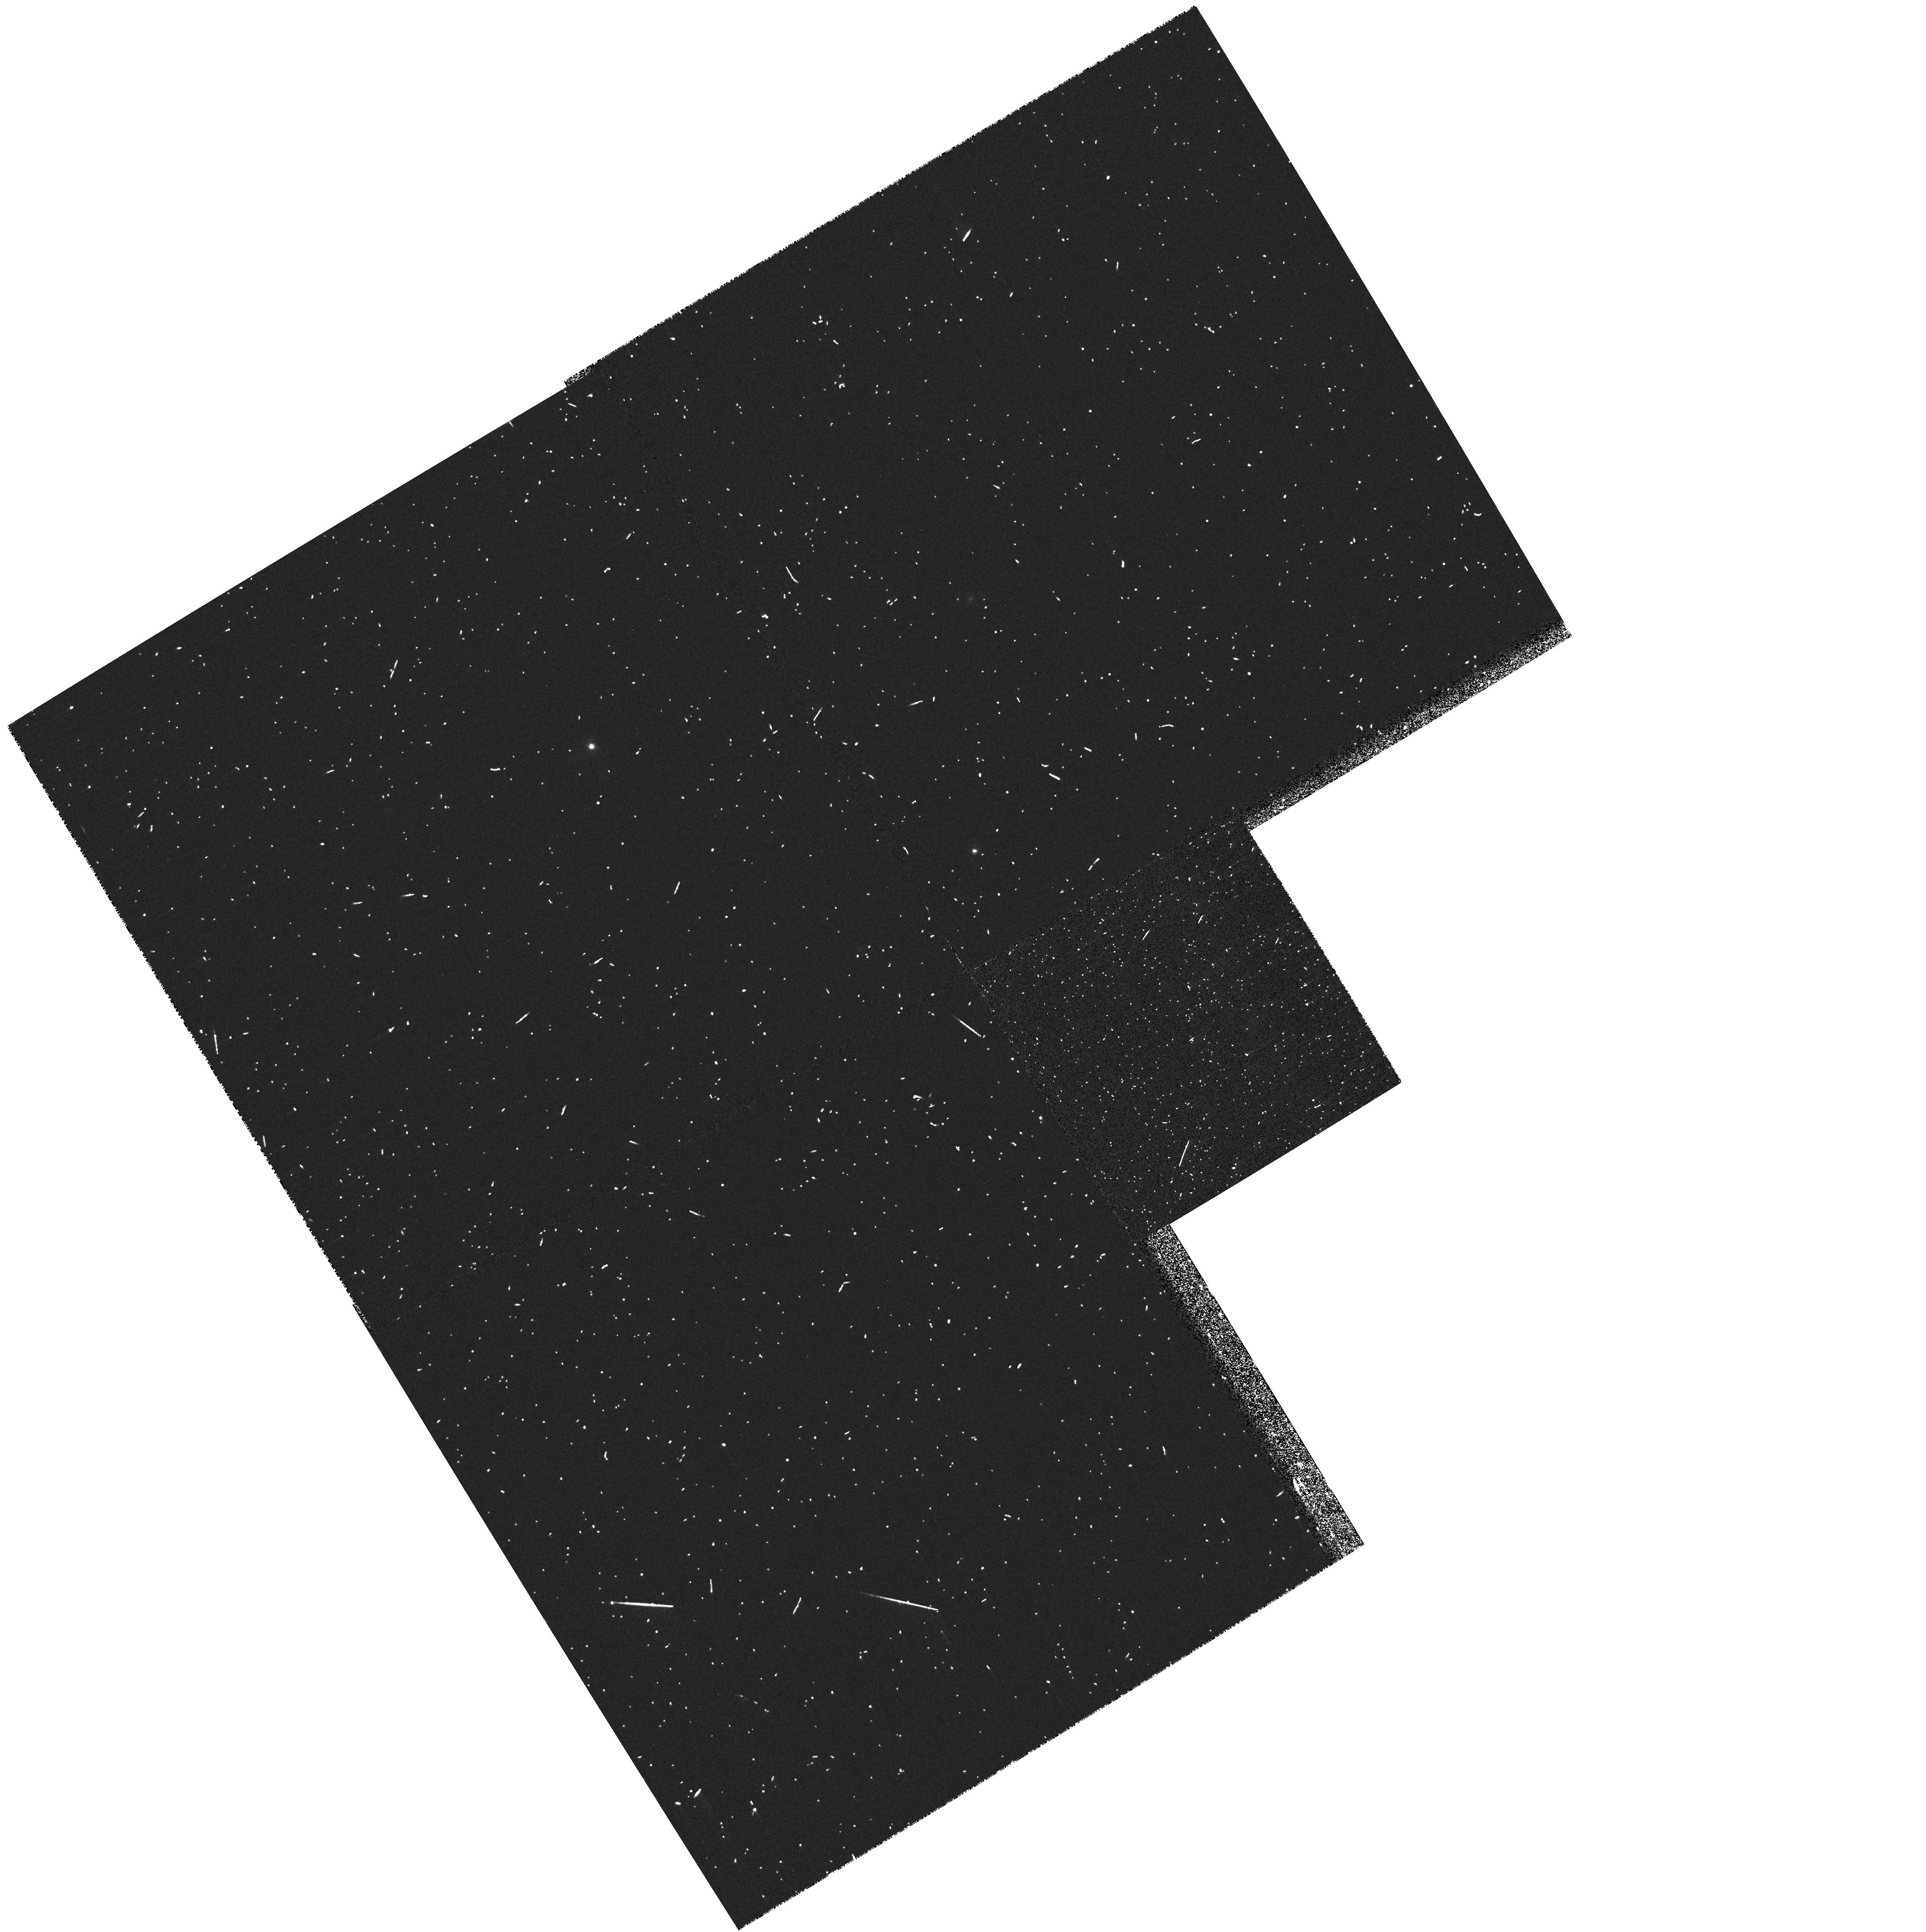
Target: PG1307+085. Instrument: WFPC2/PC. Filter: FR533N33. Exposure: 5 min. Observation ID: u5cd0702r

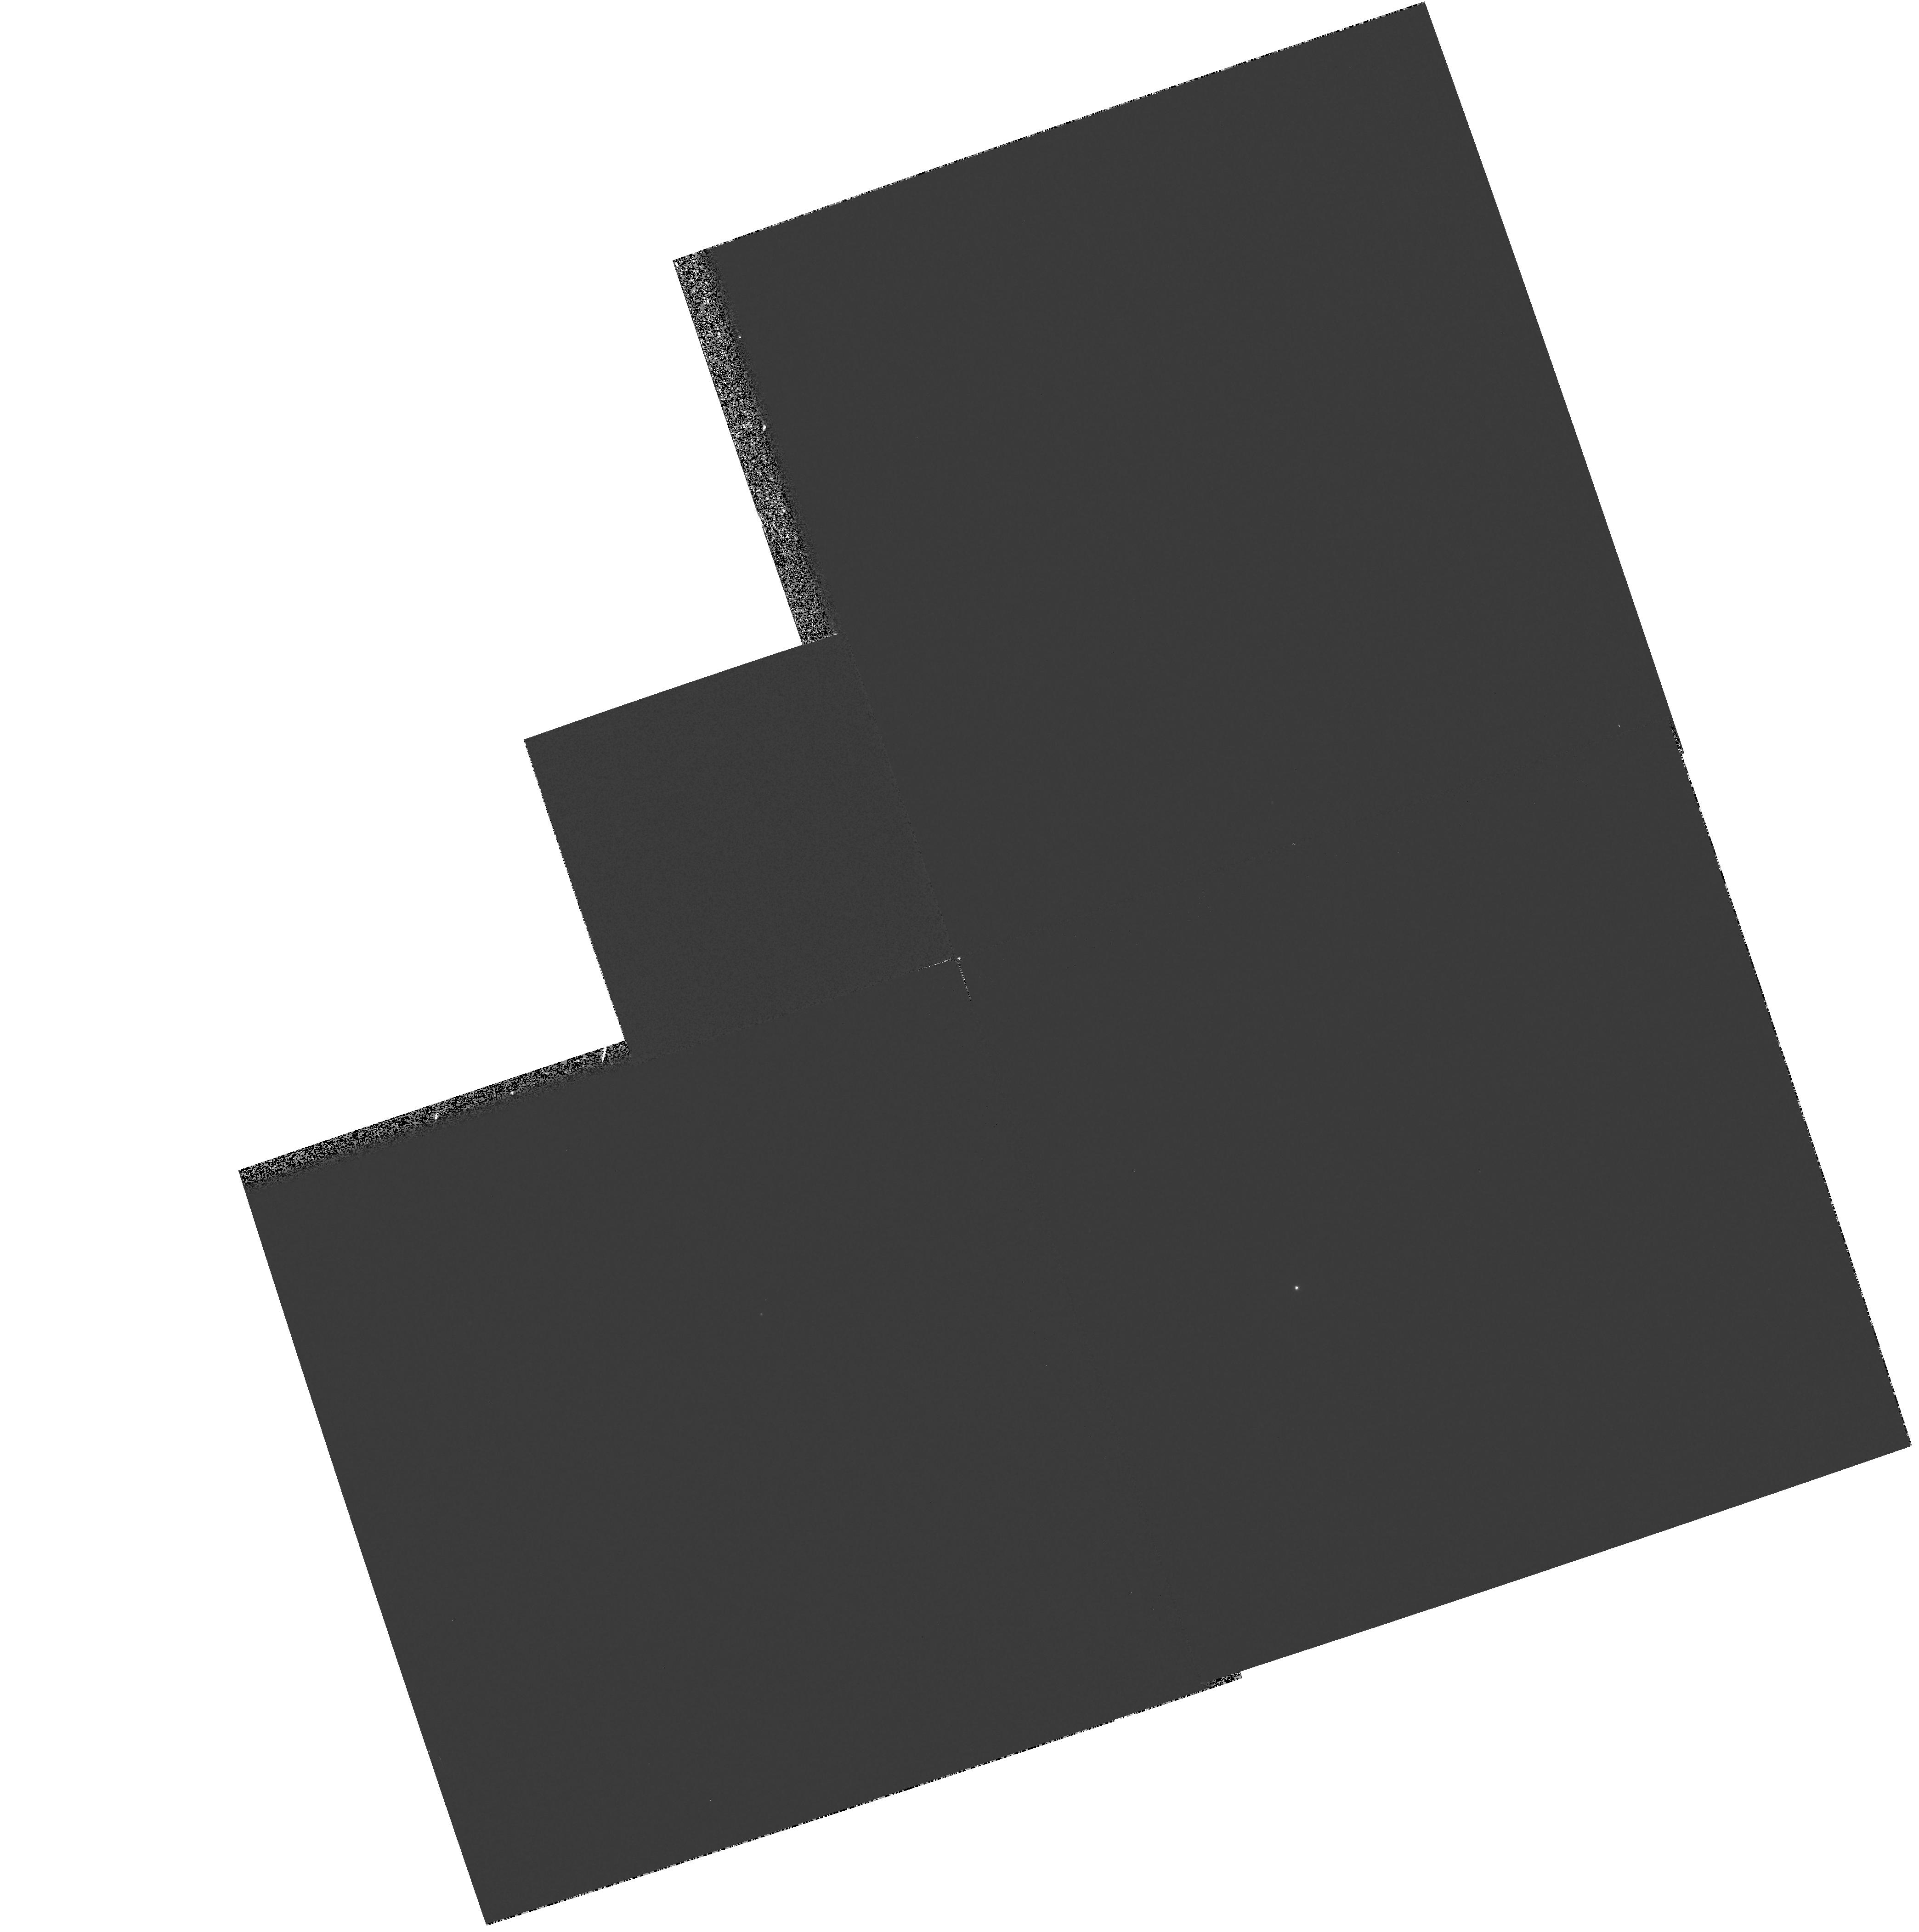
Target: PG0052+251. Instrument: WFPC2/PC. Filter: F588N. Exposure: 4 min. Observation ID: hst_8239_02_wfpc2_pc_f588n_u5cd02

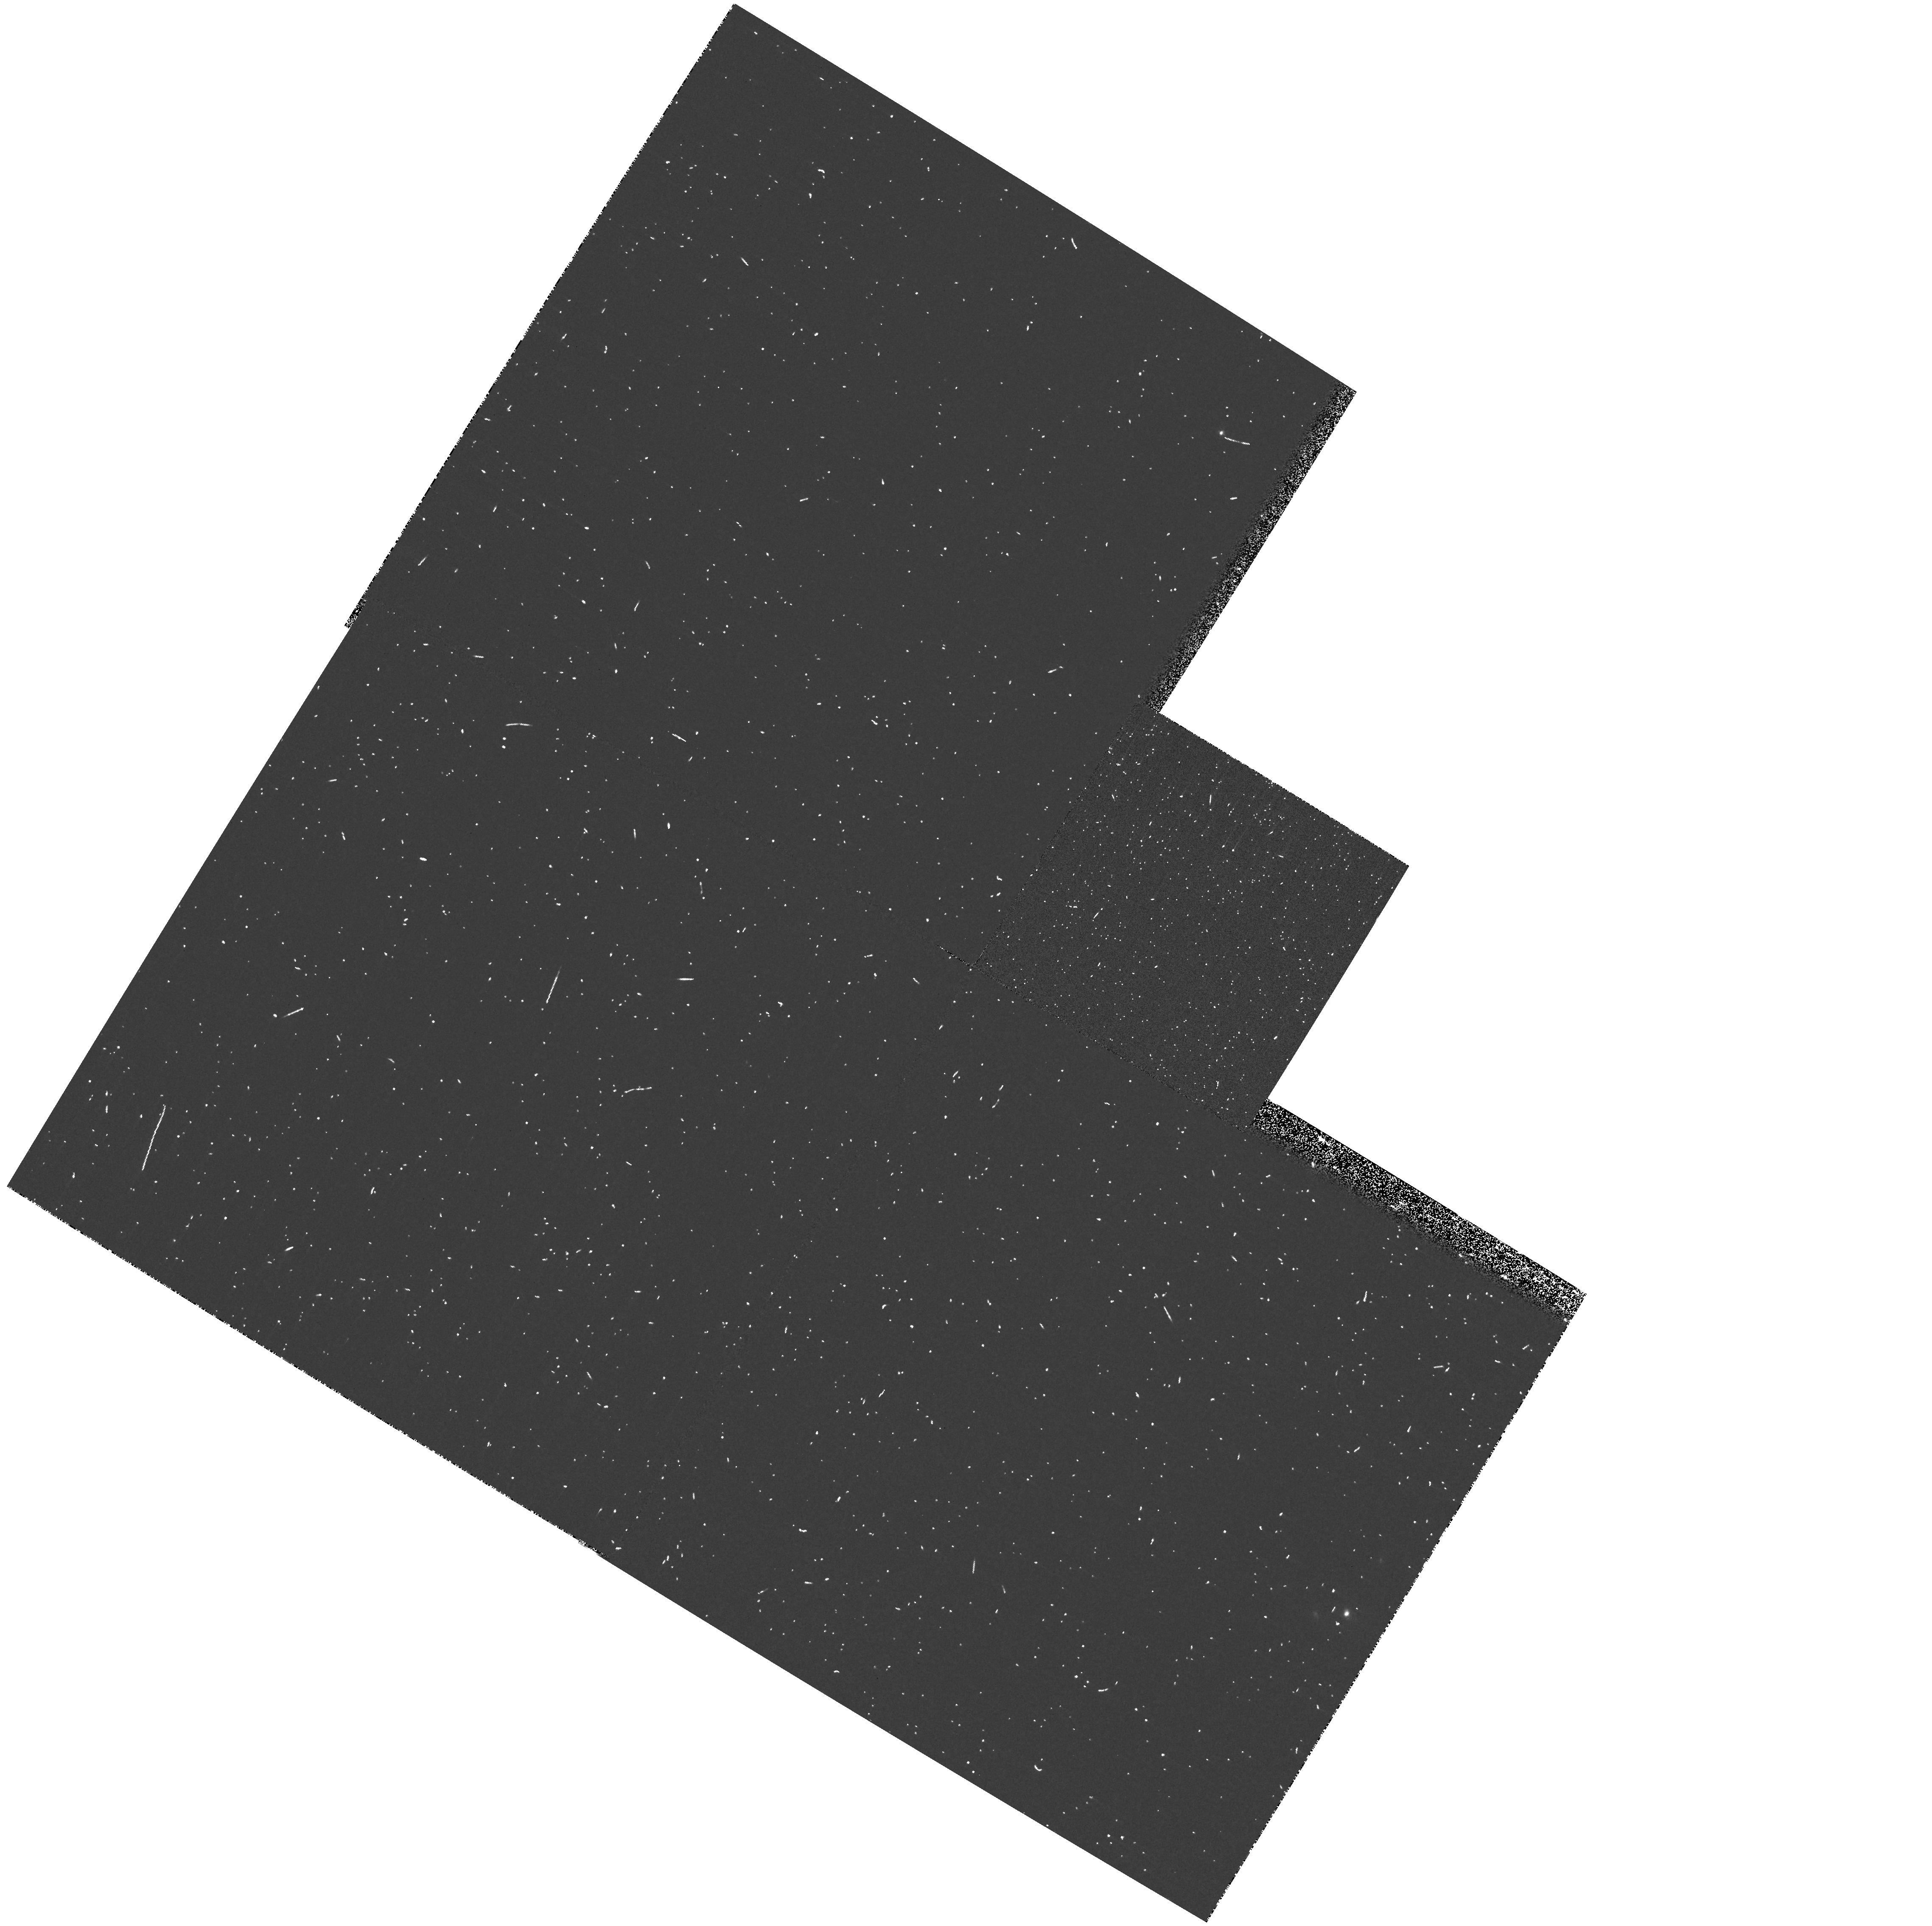
Target: PG1012+008. Instrument: WFPC2/PC. Filter: FR533N. Exposure: 7 min. Observation ID: u5cd1503r

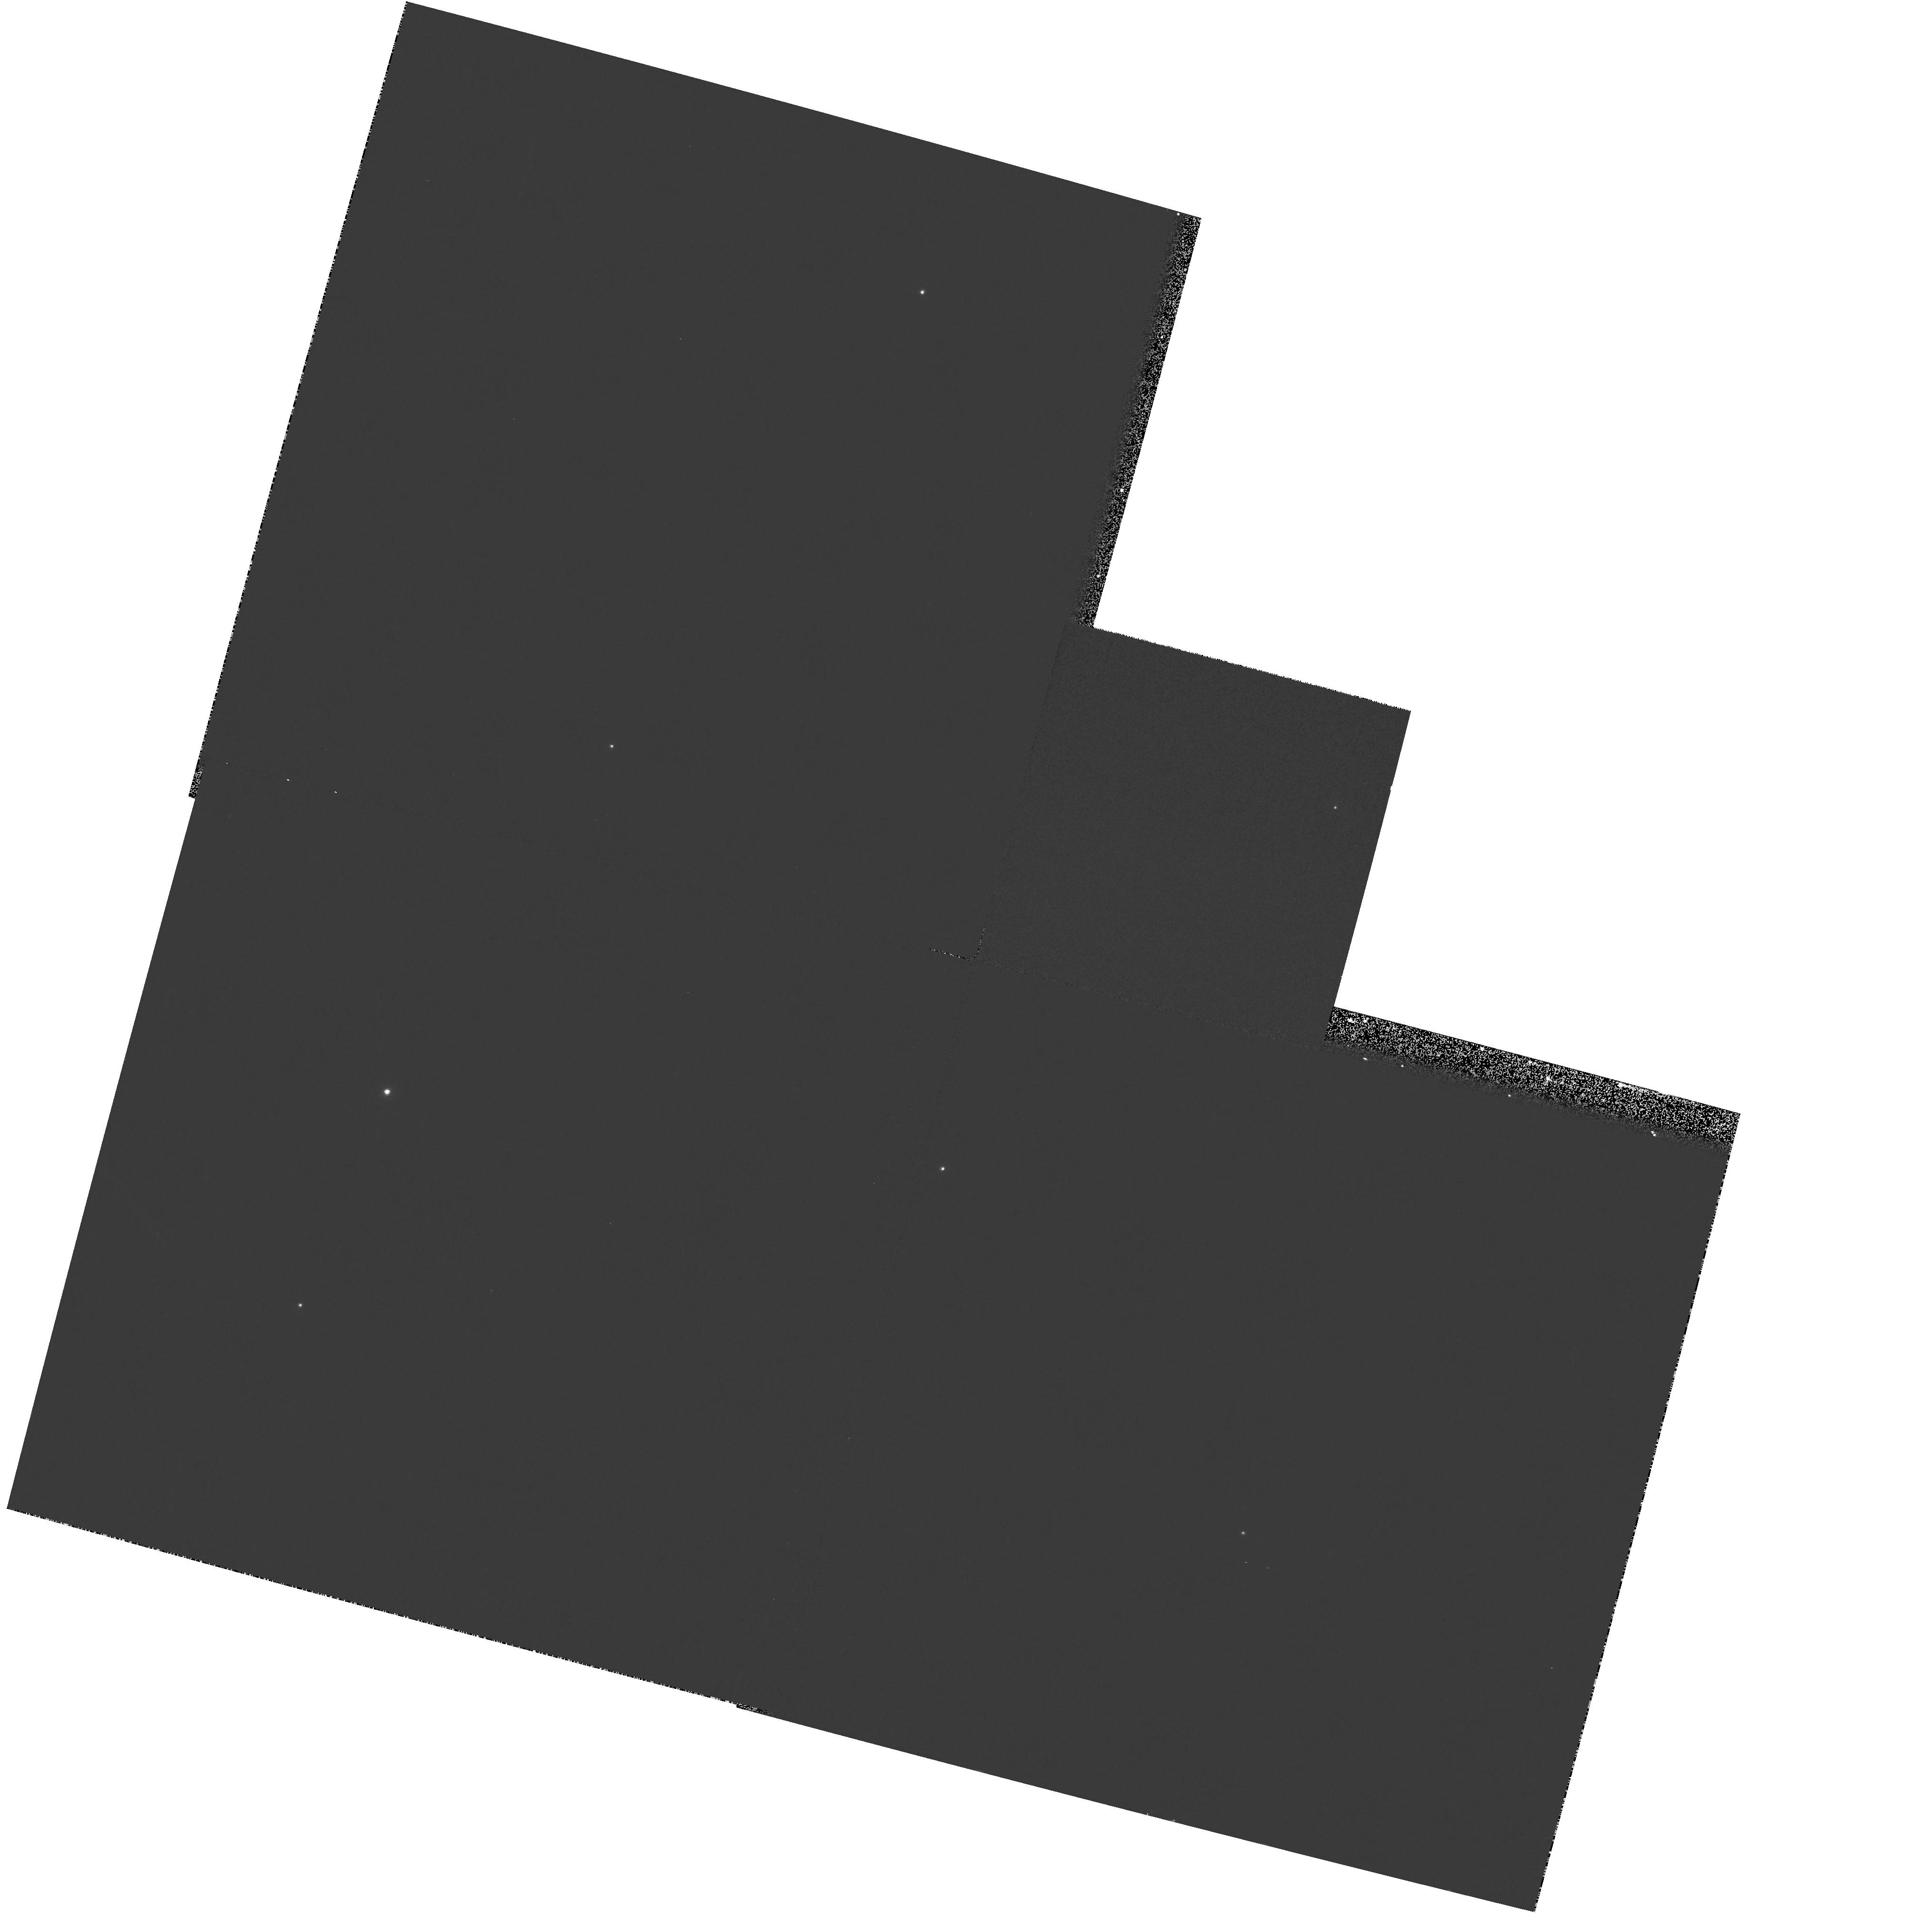
Target: PG1049-005. Instrument: WFPC2/PC. Filter: F673N. Exposure: 4 min. Observation ID: hst_8239_06_wfpc2_pc_f673n_u5cd06

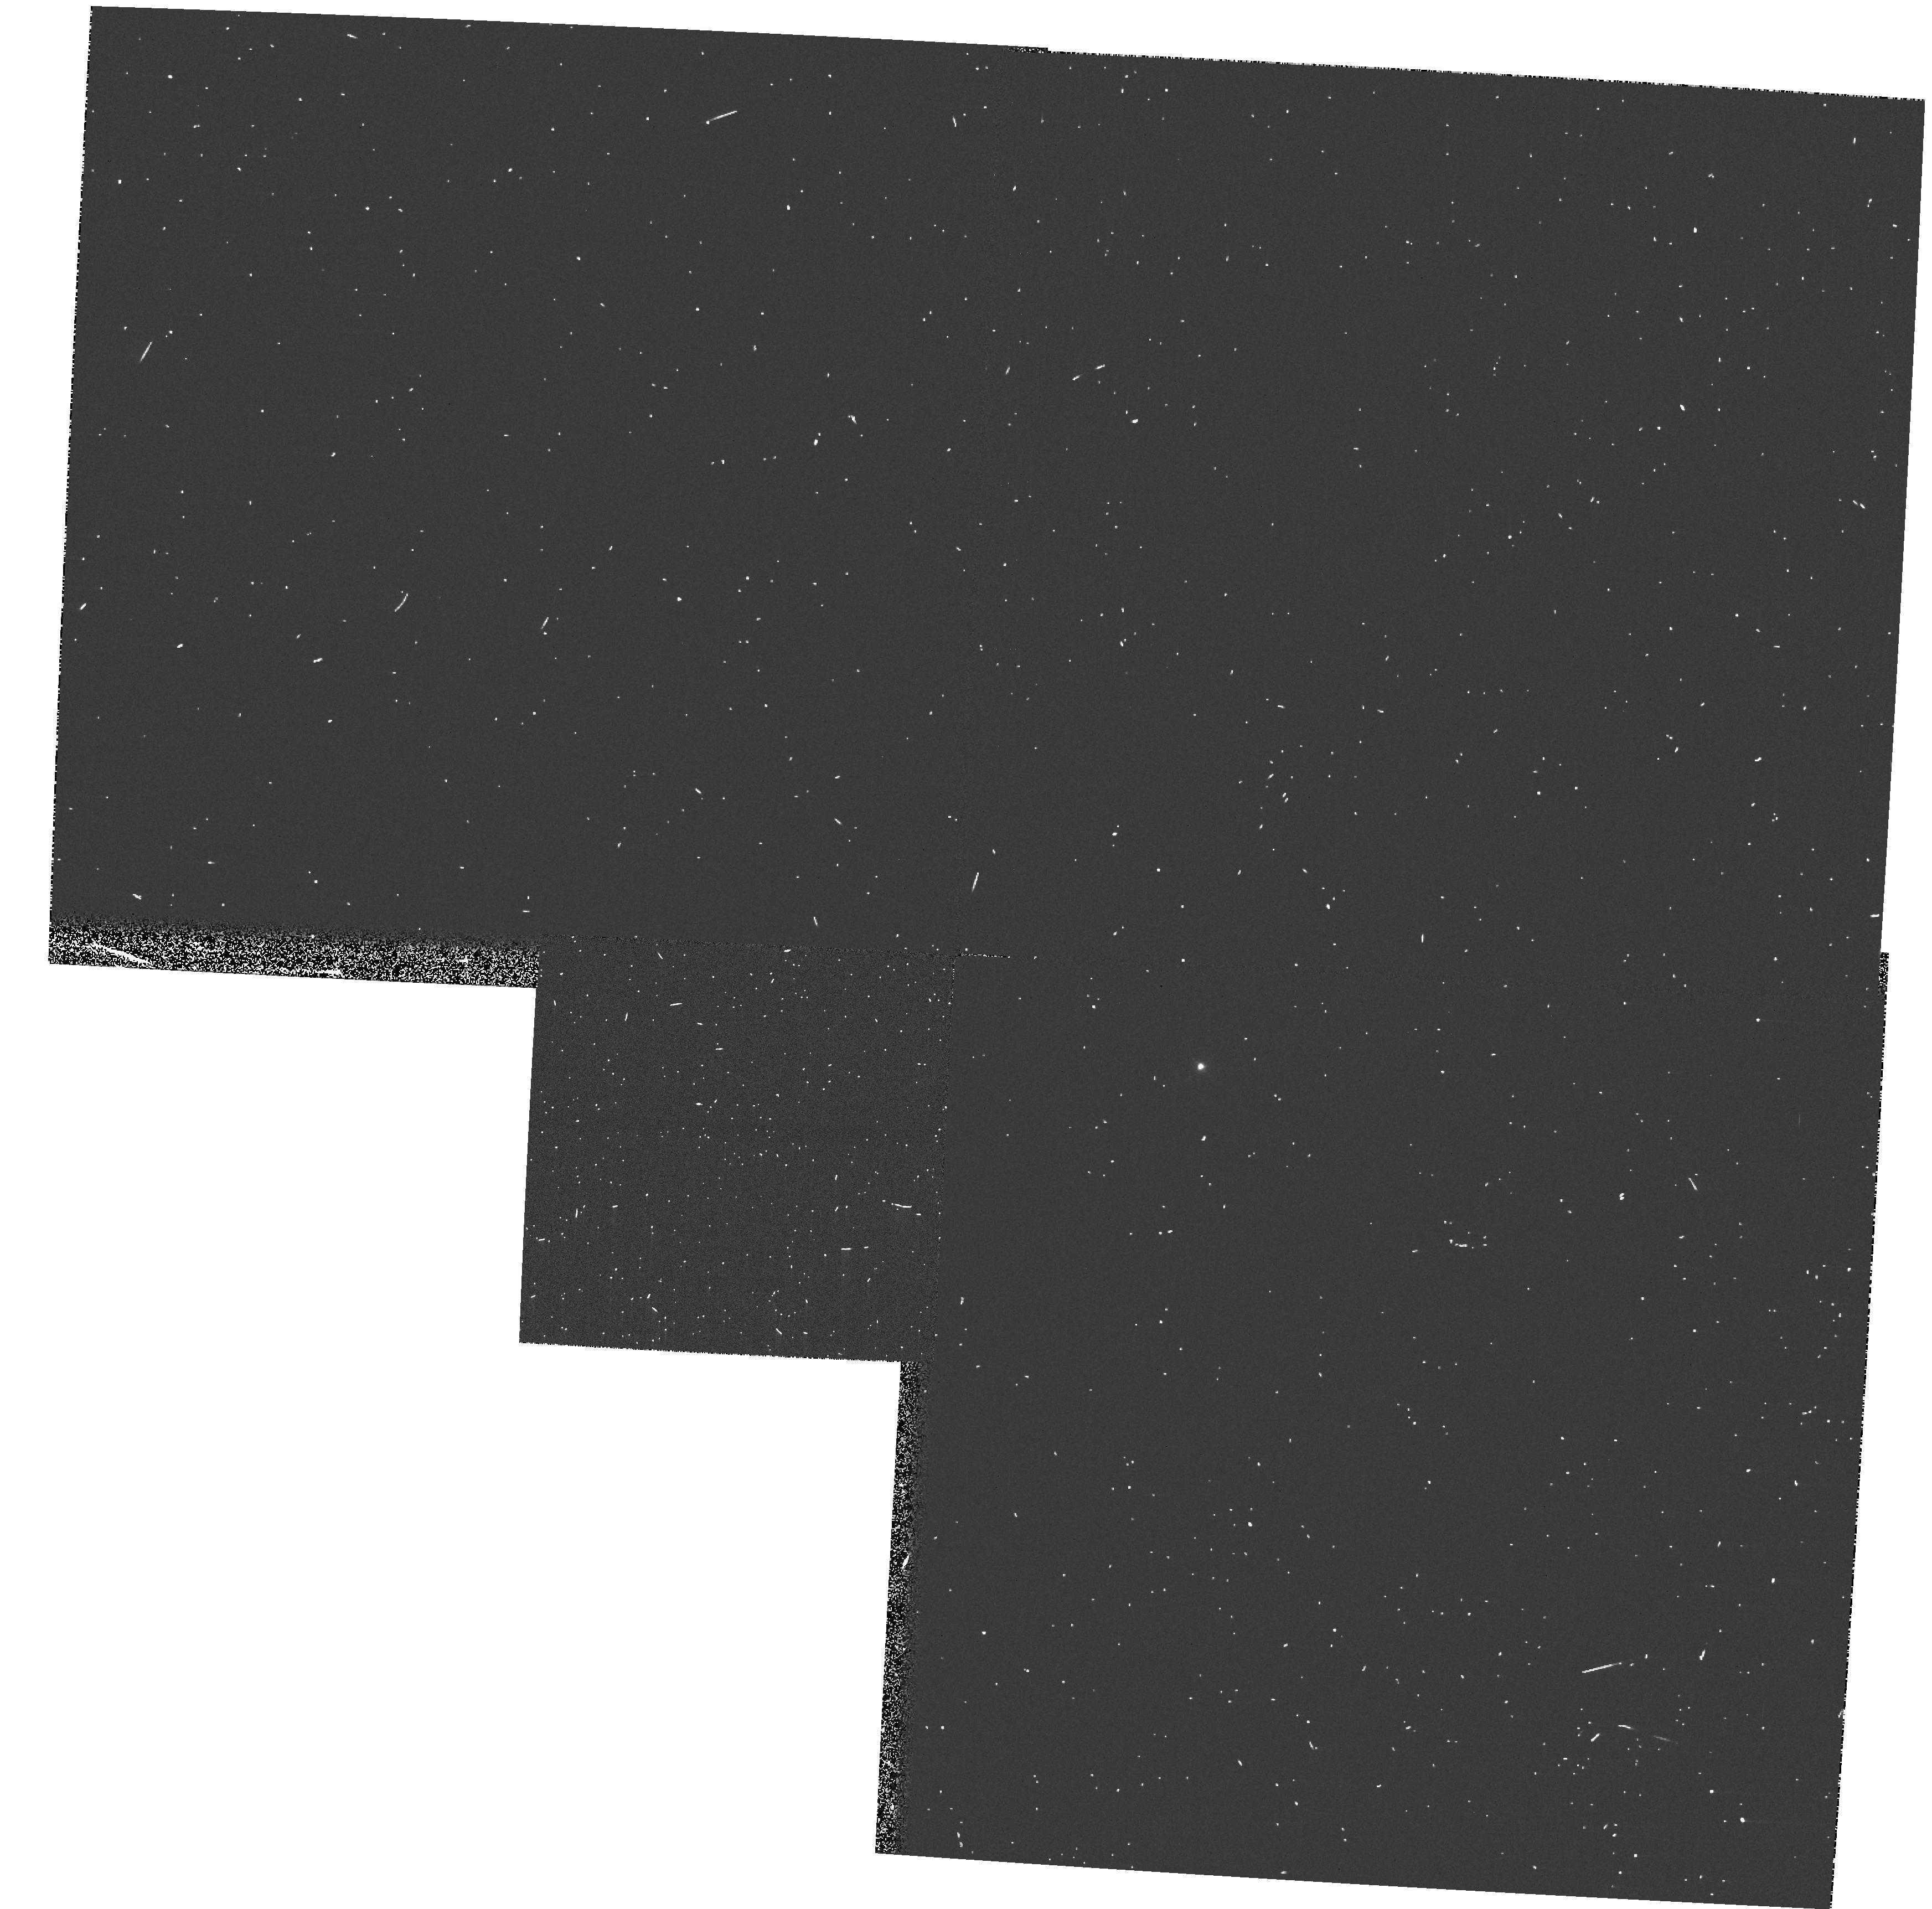
Target: PG0953+414. Instrument: WFPC2/PC. Filter: FR680P15. Exposure: 3 min. Observation ID: u5cd0407r

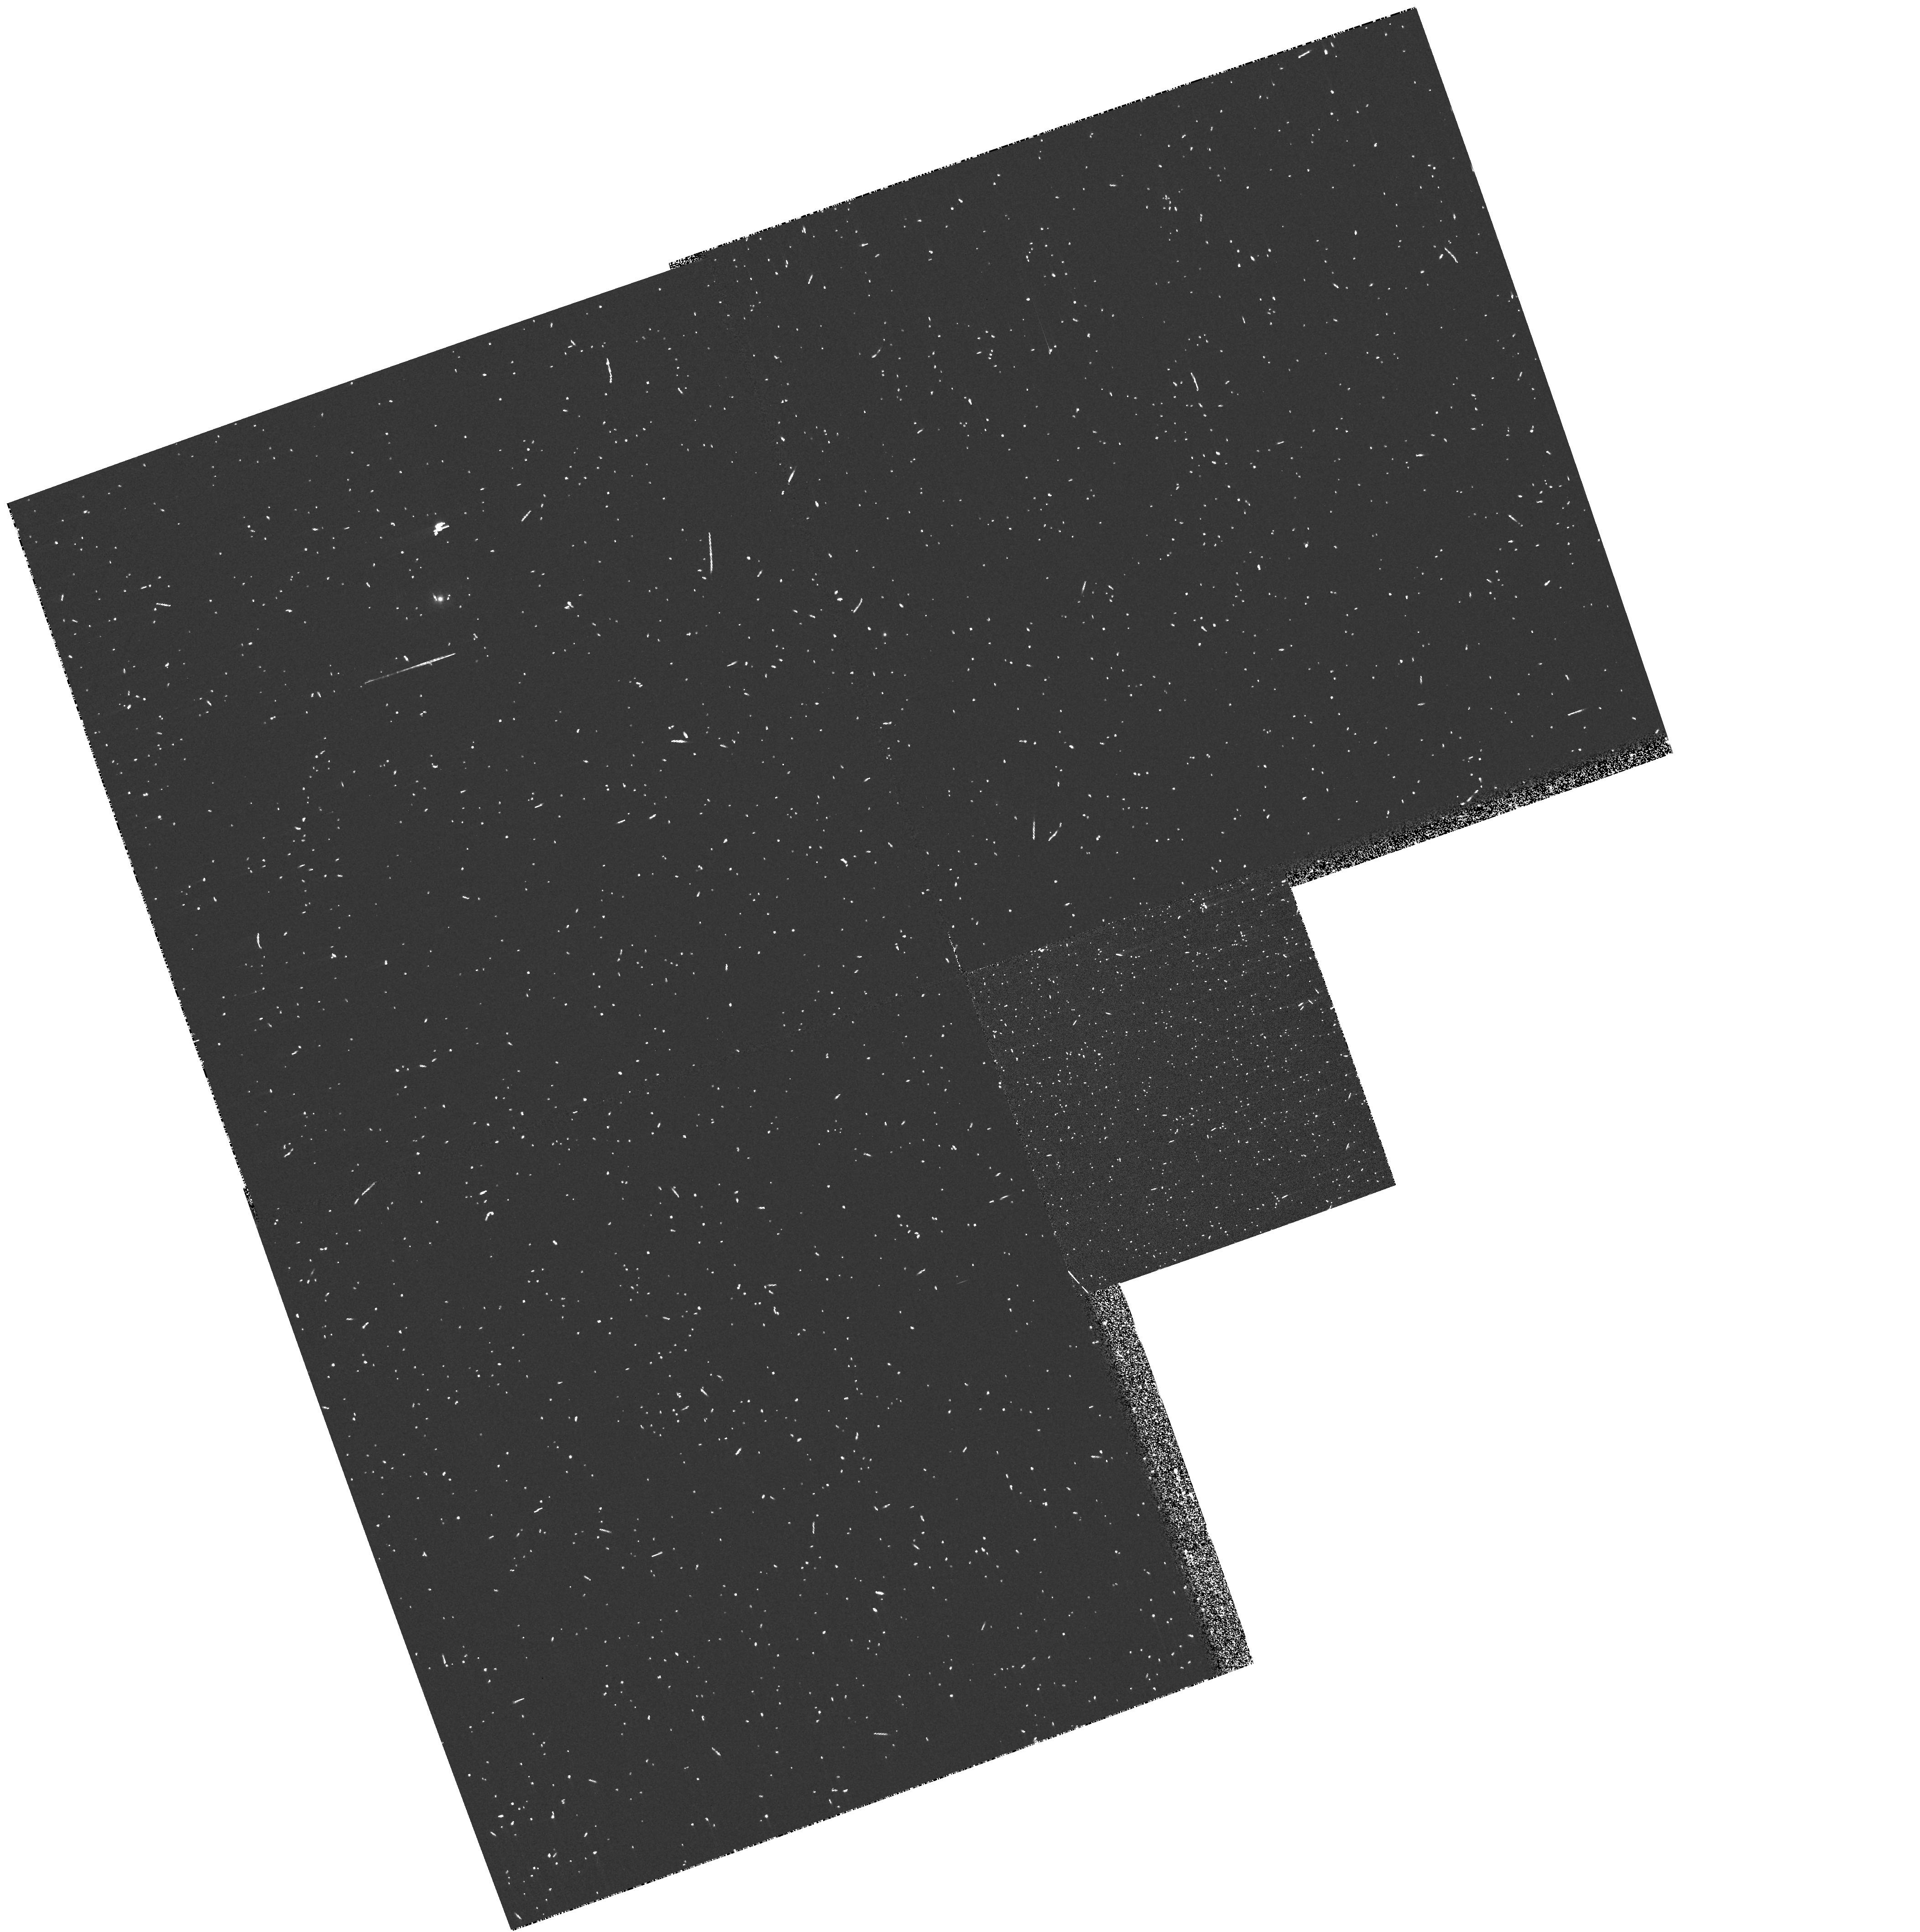
Target: PG0157+001. Instrument: WFPC2/PC. Filter: FR533N33. Exposure: 5 min. Observation ID: u5cd0303r

Imaging the NLR in a complete sample of z<0.5 radio-quiet PG quasars (PI: Falcke, Heino)

Quasar activity is an important and little understood phase in the evolution of galaxies, where a central engine leaves its visible imprints in the galaxy through strong ionization and heating of the ISM. But, what is the structure of these hot emission line regions in quasars? Do quasars have ionization cones due to obscuring tori, as in Seyferts? Is this emission line region different in radio-loud and radio -quiet quasars, and possibly affected by radio jets shaping the ISM, or is there a contribution from star formation? How is the emission- line region affected by different host galaxies? To answer these questions one needs the high resolution of HST. Surprisingly, however, a thorough study of quasar emission- line regions has not yet been made with HST. Here we propose to use the Linear Ramp Filters (LRF) and now available dithering techniques to survey a complete sample of the seven brightest radio-quiet z<0.5 PG quasars and image their narrow line regions (NLRs) with H ST. A similar survey of Seyfert galaxies we have conducted with the LRFs has revealed spectacular jet- and bowshock-like structures, and ionization cones. Since the NLR will be affected by the host galaxy type, energy input from the central engine, the presence or absence of a nuclear torus, different types of jets, star formation, or tidal interactions, the program will help us to investigate a number of key elements of AGN physics.